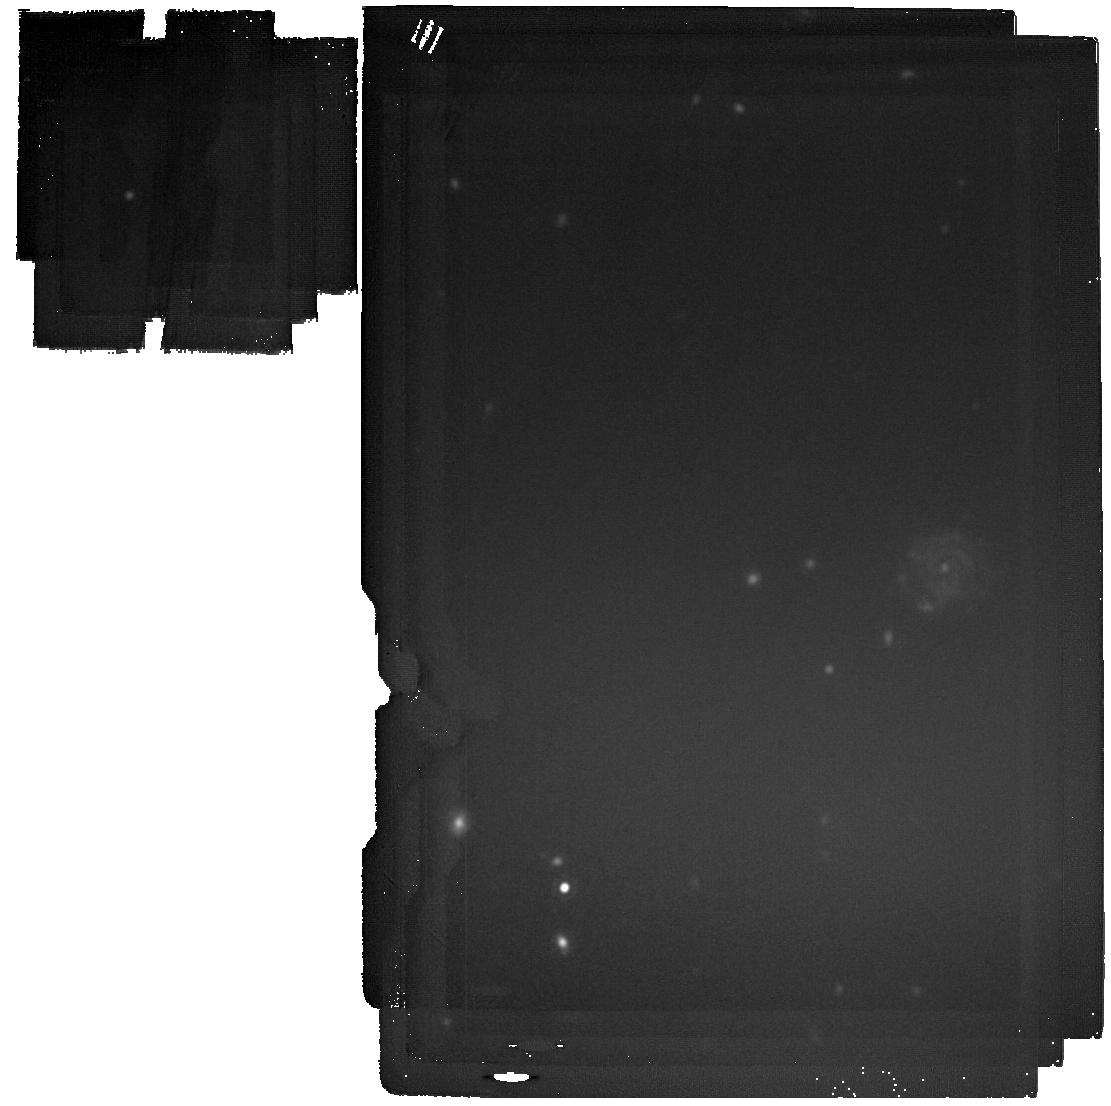
Target: ADF22a. Instrument: MIRI. Filter: F2100W. Exposure: 38 min. Observation ID: jw06751-o001_t001_miri_f2100w

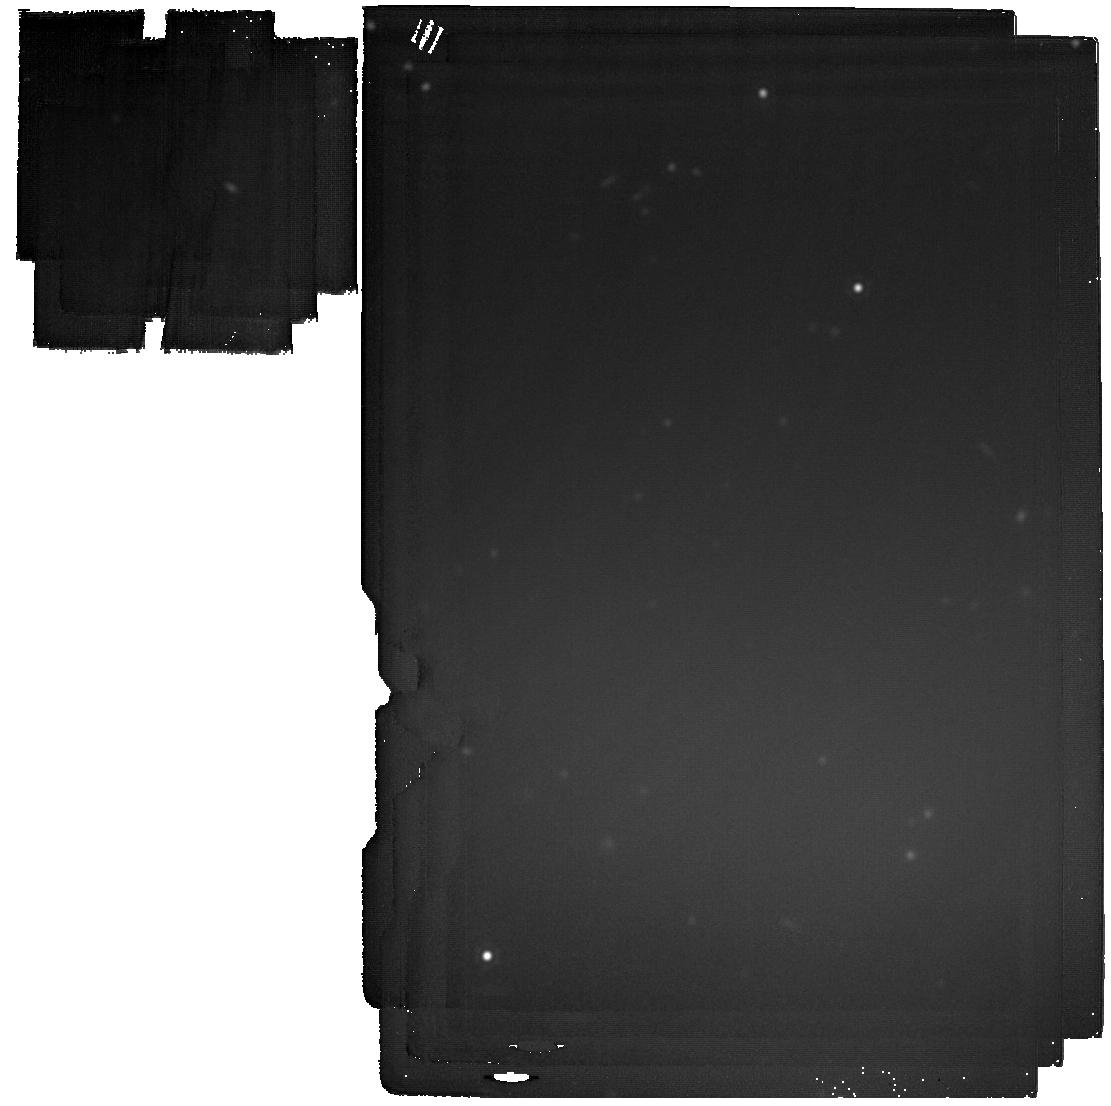
Target: ADF22b. Instrument: MIRI. Filter: F2100W. Exposure: 38 min. Observation ID: jw06751-o002_t002_miri_f2100w

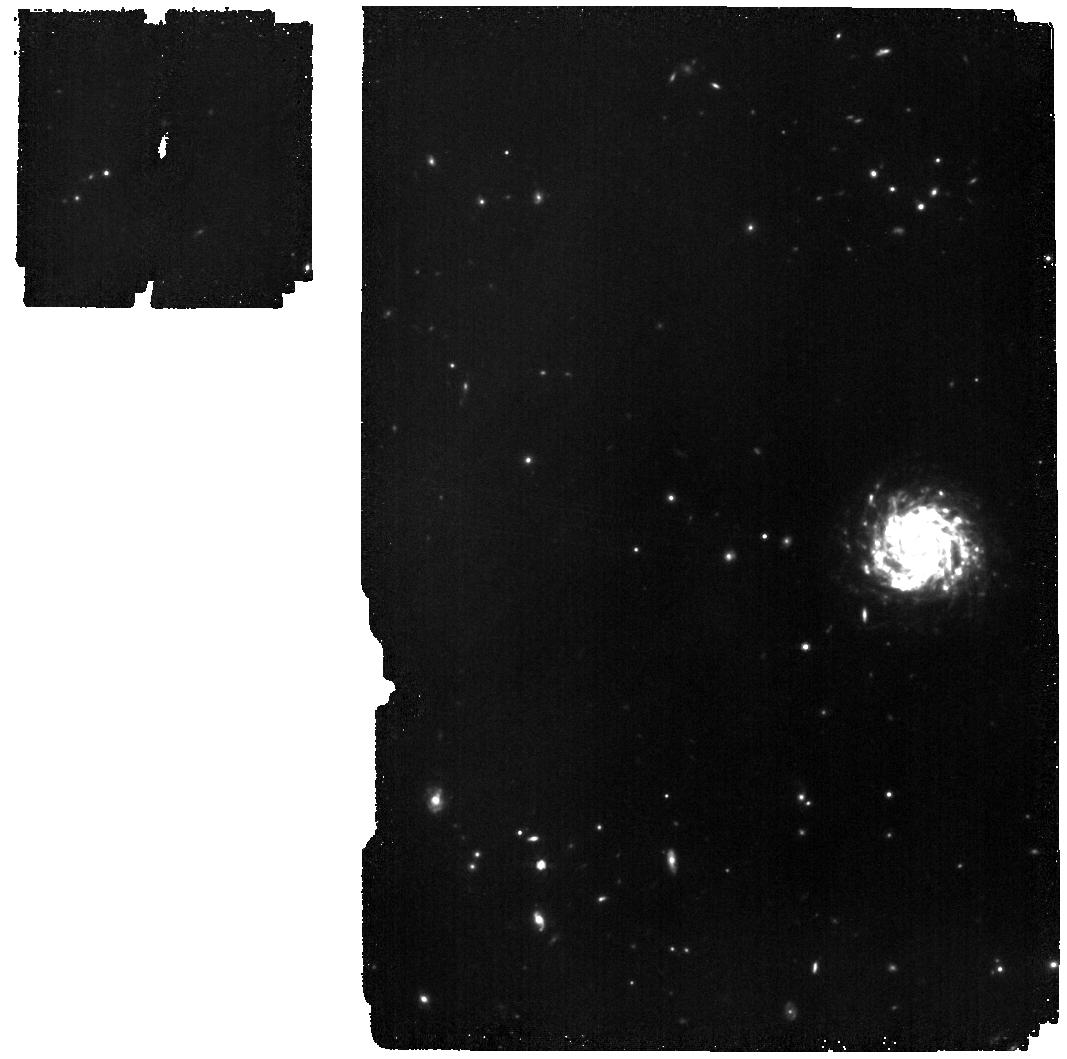
Target: ADF22a. Instrument: MIRI. Filter: F770W. Exposure: 32 min. Observation ID: jw06751-o001_t001_miri_f770w

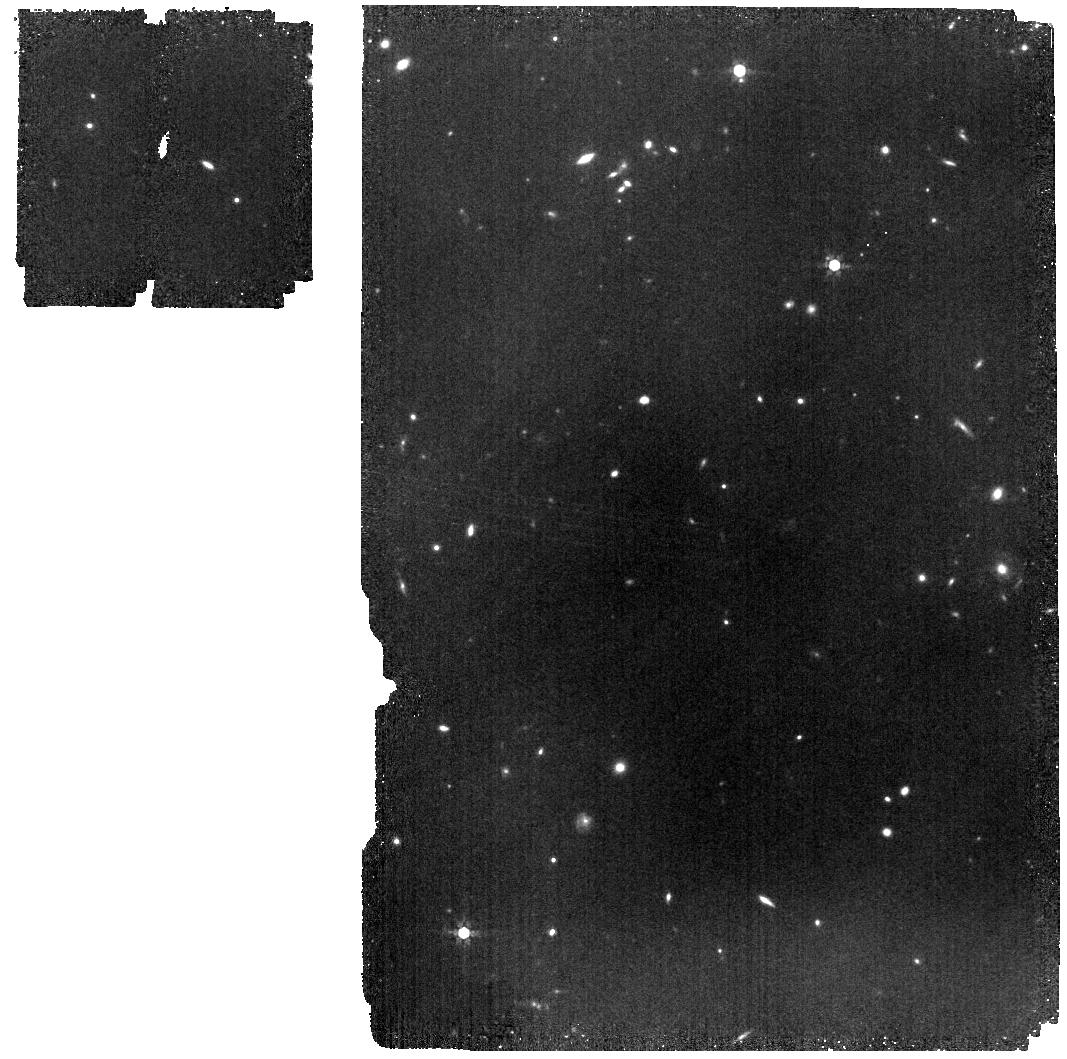
Target: ADF22b. Instrument: MIRI. Filter: F770W. Exposure: 32 min. Observation ID: jw06751-o002_t002_miri_f770w

Resolving the early phase of co-evolution of galaxies and supermassive black holes within cosmic web filaments (PI: Umehata, Hideki)

The cosmic web filaments are thought to fuel galaxies and SMBHs and thus growing galaxies within a remarkable gas filament provides a unique laboratory. In this regard, invaluable targets have been discovered at a z=3.1 proto-cluster core. Numerous bright dusty star-forming galaxies (DSFGs), often hosting X-ray AGNs, are situated within Mpc-scale Lyman-alpha filaments. These findings reinforce the idea that the cosmic web plays a key role in fueling the high level activity. To delve deeper into the mechanisms driving the rapid concurrent growth of galaxies and SMBHs, two critical aspects remain unexplored: (a) detailed views on the gas kinematics within the host galaxy and (b) precise evaluations of the (obscured) AGN activity. Building on a successful pilot survey that revealed spiral arms, bar flows, and a bright dusty core in the brightest DSFG, we now propose (i) [CII] mapping at 0.15" resolution and (ii) JWST/MIRI imaging for the six brightest DSFGs. Leveraging extensive existing JWST/ALMA data, we aim to uncover the drivers behind intense starburst activity and elucidate how the co-evolution of galaxies and SMBHs unfolds during these early, obscured stages. (ALMA Cy11 ID: 2024.1.00335.S)